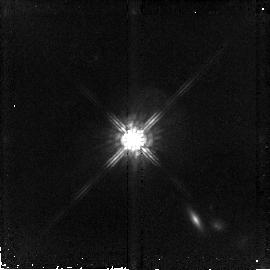
Target: PG1704+608. Instrument: NICMOS/NIC2. Filter: F160W. Exposure: 43 min. Observation ID: n9hv07020

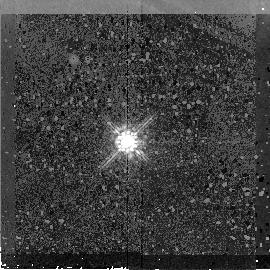
Target: PG1259+593. Instrument: NICMOS/NIC2. Filter: F160W. Exposure: 43 min. Observation ID: n9hv03020

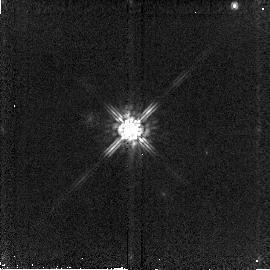
Target: PG1512+370-CALIB. Instrument: NICMOS/NIC2. Filter: F160W. Exposure: 2 min. Observation ID: n9hv06010

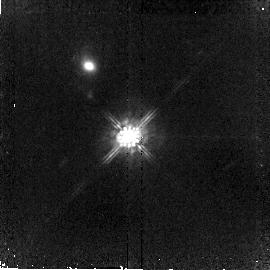
Target: PG1543+489. Instrument: NICMOS/NIC2. Filter: F160W. Exposure: 38 min. Observation ID: n9hv05020

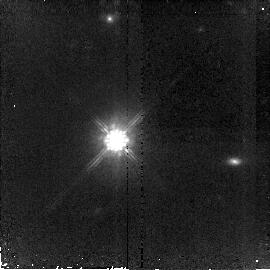
Target: PG1425+267. Instrument: NICMOS/NIC2. Filter: F160W. Exposure: 38 min. Observation ID: n9hv04020

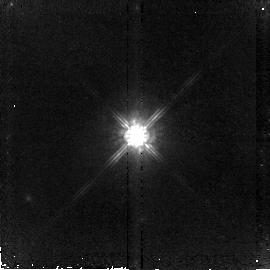
Target: PG1100+772. Instrument: NICMOS/NIC2. Filter: F160W. Exposure: 43 min. Observation ID: n9hv01020

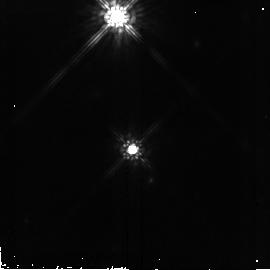
Target: PG1216+069. Instrument: NICMOS/NIC2. Filter: F160W. Exposure: 38 min. Observation ID: n9hv02020

Quasar Bolometri Luminosity and Spectral Energy Distributions from Radio to X-ray (PI: Shang, Zhaohui)

We propose to build the best SED data set spanning from radio to X-ray wavelengths for 35 quasars. We will use new and archival mid-to-far IR data from Spitzer as well as other existing multi-wavelength data. We have unique quasi-simultaneous FUV/UV-optical spectra for our sample, greatly reducing the uncertainty due to quasar intrinsic time variability in the UV bump. We will derive accurate bolometric luminosities for the sample and seek to establish a more reliable and accurate way to obtain the bolometric luminosity of quasars from their partial SEDs and/or spectral properties. We will also apply multivariate analysis to the SEDs, study the quasar multi-wavelength spectral properties and their dependence on the overall SEDs, and thus better understand the physical processes quasars employ emitting across the entire electromagnetic spectrum. HST NICMOS observations will be used to remove host galaxy contamination from the quasar SEDs. This is a joint Spitzer-HST project.